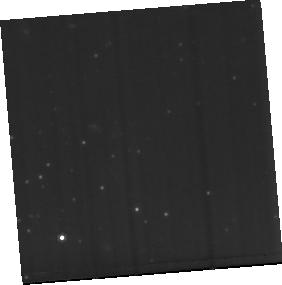
Target: PDS456-MIRI-BACKGROUND
Instrument: MIRI
Filter: F770W
Exposure: 1.9 h
Observation ID: jw02547-o002_t002_miri_f770w-sub256

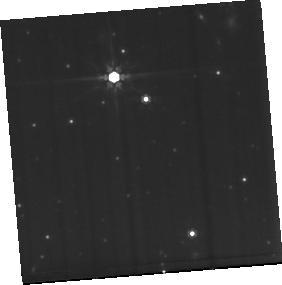
Target: PDS456-MIRI
Instrument: MIRI
Filter: F770W
Exposure: 1.9 h
Observation ID: jw02547-o001_t001_miri_f770w-sub256

Quasar Feedback in Action: The Multiphase and Multiscale Outflow of the Most Luminous Quasar in the Local Universe (PI: Veilleux, Sylvain)

Quasar outflows are among the leading internal negative-feedback processes to explain the inside-out quenching of star formation in massive galaxies and the tight SMBH-spheroid mass relation. The likely culprits, the fast-accreting quasars, are common at the epoch of peak SMBH accretion but rare locally, making it hard to catch and study this negative-feedback phenomenon in action, even with JWST. Fortunately, there is one spectacular exception: PDS 456, the most luminous quasar in the local universe. Clear unambiguous signatures of outflows have been detected in this object on all scales, ranging from the X-ray/UV-detected relativistic wind on sub-pc accretion-disk scales to the galaxy-wide warm-ionized and cold-molecular outflows which extend to at least 10 kpc. The energetics of the outflow indicate that it is potentially able to rapidly quench star formation in the host although the current observations are still missing the critically important coronal-ionized, neutral-atomic, and warm-molecular gas phases to determine if the quasar actually affects the host evolution. The proposed NIRSpec and MIRI data cubes, analyzed with the highly optimized PSF decomposition software package IFSFIT, will allow us to (1) get an accurate and complete census of the outflow energetics, (2) constrain the dominant mechanisms that drive this outflow and AGN duty cycle, and (3) characterize the impact of the quasar outflow and intense radiation field on the physical state of the host ISM, coeval star formation activity, and circumgalactic medium. These exquisite data will serve as a local template to help interpret the coarser data from scheduled GTO/ERS JWST studies of distant quasars.